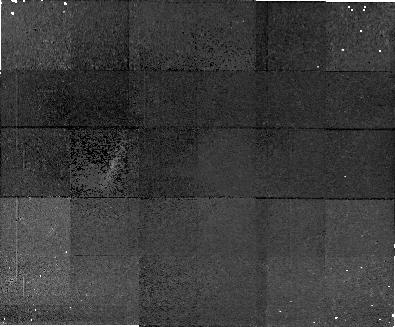
Target: field at RA 34.735°, Dec 8.283°. Instrument: NICMOS/NIC1. Filter: F160W. Exposure: 2.1 h. Observation ID: n4m705020

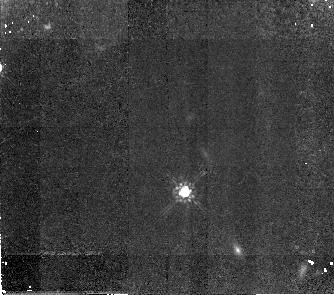
Target: B21215+33. Instrument: NICMOS/NIC2. Filter: F160W. Exposure: 2.1 h. Observation ID: n4m710010

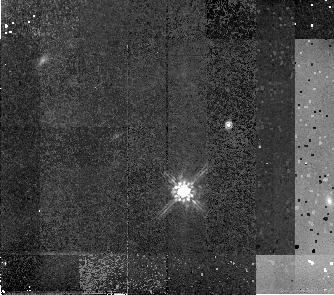
Target: Q2206-1958. Instrument: NICMOS/NIC2. Filter: F160W. Exposure: 2.1 h. Observation ID: n4m714010

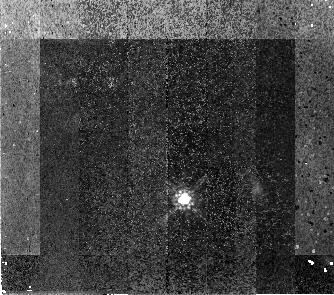
Target: Q1223+1753. Instrument: NICMOS/NIC2. Filter: F160W. Exposure: 2.1 h. Observation ID: n4m711010

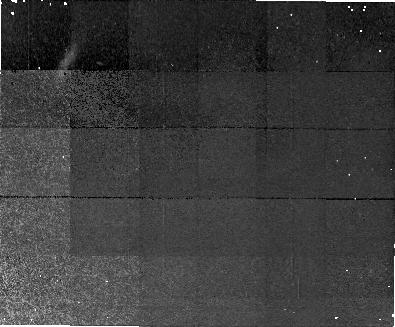
Target: field at RA 12.857°, Dec -28.083°. Instrument: NICMOS/NIC1. Filter: F160W. Exposure: 2.1 h. Observation ID: n4m701020

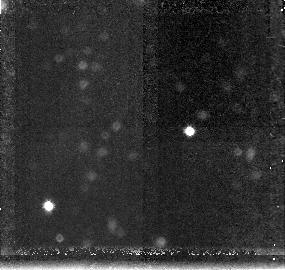
Target: field at RA 14.814°, Dec 1.682°. Instrument: NICMOS/NIC3. Filter: F160W. Exposure: 2.1 h. Observation ID: n4m702030

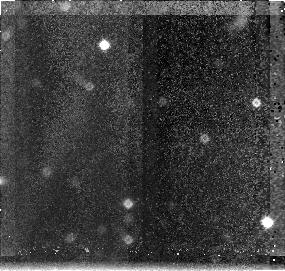
Target: field at RA 131.121°, Dec 12.773°. Instrument: NICMOS/NIC3. Filter: F160W. Exposure: 2.1 h. Observation ID: n4m708030

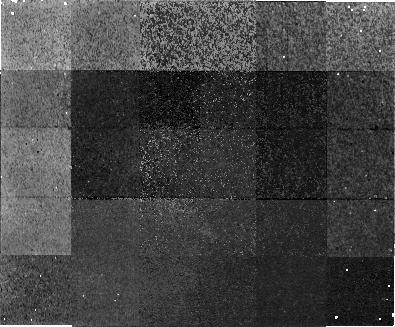
Target: field at RA 82.534°, Dec -25.067°. Instrument: NICMOS/NIC1. Filter: F160W. Exposure: 2.1 h. Observation ID: n4m707020

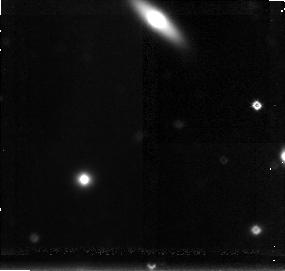
Target: field at RA 28.462°, Dec 5.031°. Instrument: NICMOS/NIC3. Filter: F160W. Exposure: 2.1 h. Observation ID: n4m703030

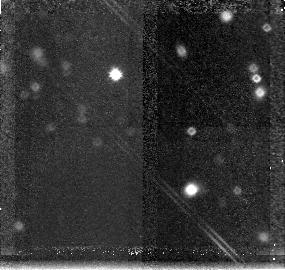
Target: field at RA 75.296°, Dec -2.008°. Instrument: NICMOS/NIC3. Filter: F160W. Exposure: 2.1 h. Observation ID: n4m706030

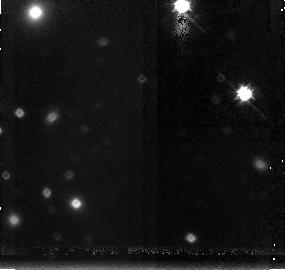
Target: field at RA 339.083°, Dec 13.417°. Instrument: NICMOS/NIC3. Filter: F160W. Exposure: 2.1 h. Observation ID: n4m716030

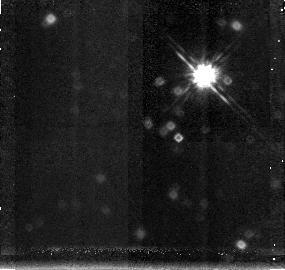
Target: field at RA 30.935°, Dec 11.560°. Instrument: NICMOS/NIC3. Filter: F160W. Exposure: 2.1 h. Observation ID: n4m704030

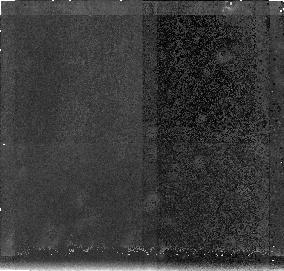
Target: field at RA 149.135°, Dec 47.588°. Instrument: NICMOS/NIC3. Filter: F160W. Exposure: 2.1 h. Observation ID: n4m709030

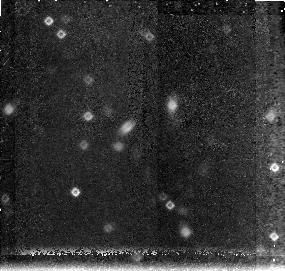
Target: field at RA 319.853°, Dec -35.648°. Instrument: NICMOS/NIC3. Filter: F160W. Exposure: 2.1 h. Observation ID: n4m713030

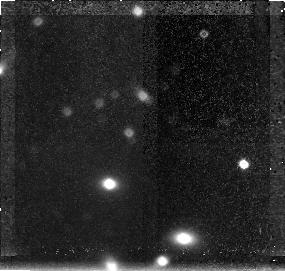
Target: field at RA 333.848°, Dec -16.209°. Instrument: NICMOS/NIC3. Filter: F160W. Exposure: 2.1 h. Observation ID: n4m715030

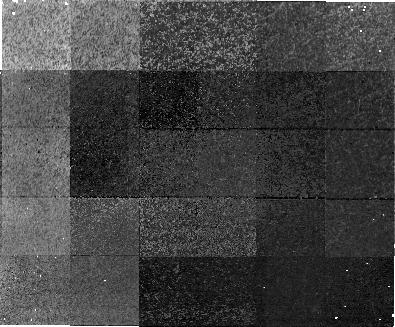
Target: field at RA 223.584°, Dec 12.187°. Instrument: NICMOS/NIC1. Filter: F160W. Exposure: 2.1 h. Observation ID: n4m712020

Deep NIC2 images of 20 high-z damped Ly-alpha  galaxies (PI: Warren, Stephen J.)

Using NIC2 we will obtain deep images of 20 high--z damped Ly- alpha galaxies at 1.8<z<4. With 3 orbits per quasar we can detect any galaxy brighter than m_H=23.5, at rm S/N>6, as close as 0.4" (~ 1.5 h^-1 kpc) to the quasar line of sight. The damped Ly-alpha (DLA) galaxies contain nearly all the neutral gas in the Universe, so at high redshift they are the reservoirs from which today's stars formed. However the quasar absorption--line studies do not provide their sizes or morphologies, so they could be large e.g. the disks of today's spiral galaxies already formed, or small e.g. more numerous proto--galactic subunits. Deep imaging can resolve this issue, and HST is required because the galaxies are very faint m_V~ 26, m_H~ 23, and lie typically within 1" of the quasar. Our current program of STIS imaging will measure impact parameters, UV continuum sizes, and star--formation rates of a sample of high--z DLA galaxies. With NICMOS we will extend this study to the near--IR with deep H--band images of 20 DLA galaxies. These observations will provide the crucial rest-- frame UV--optical colors and optical sizes and morphologies, vital for quantifying the effects of dust, and measuring ages and stellar masses. The HST imaging together with ground-- based spectroscopy will unify absorption--line studies and faint galaxy imaging studies, providing a comprehensive picture of the history of assembly, star formation, gas consumption, and chemical enrichment in the DLA galaxies.